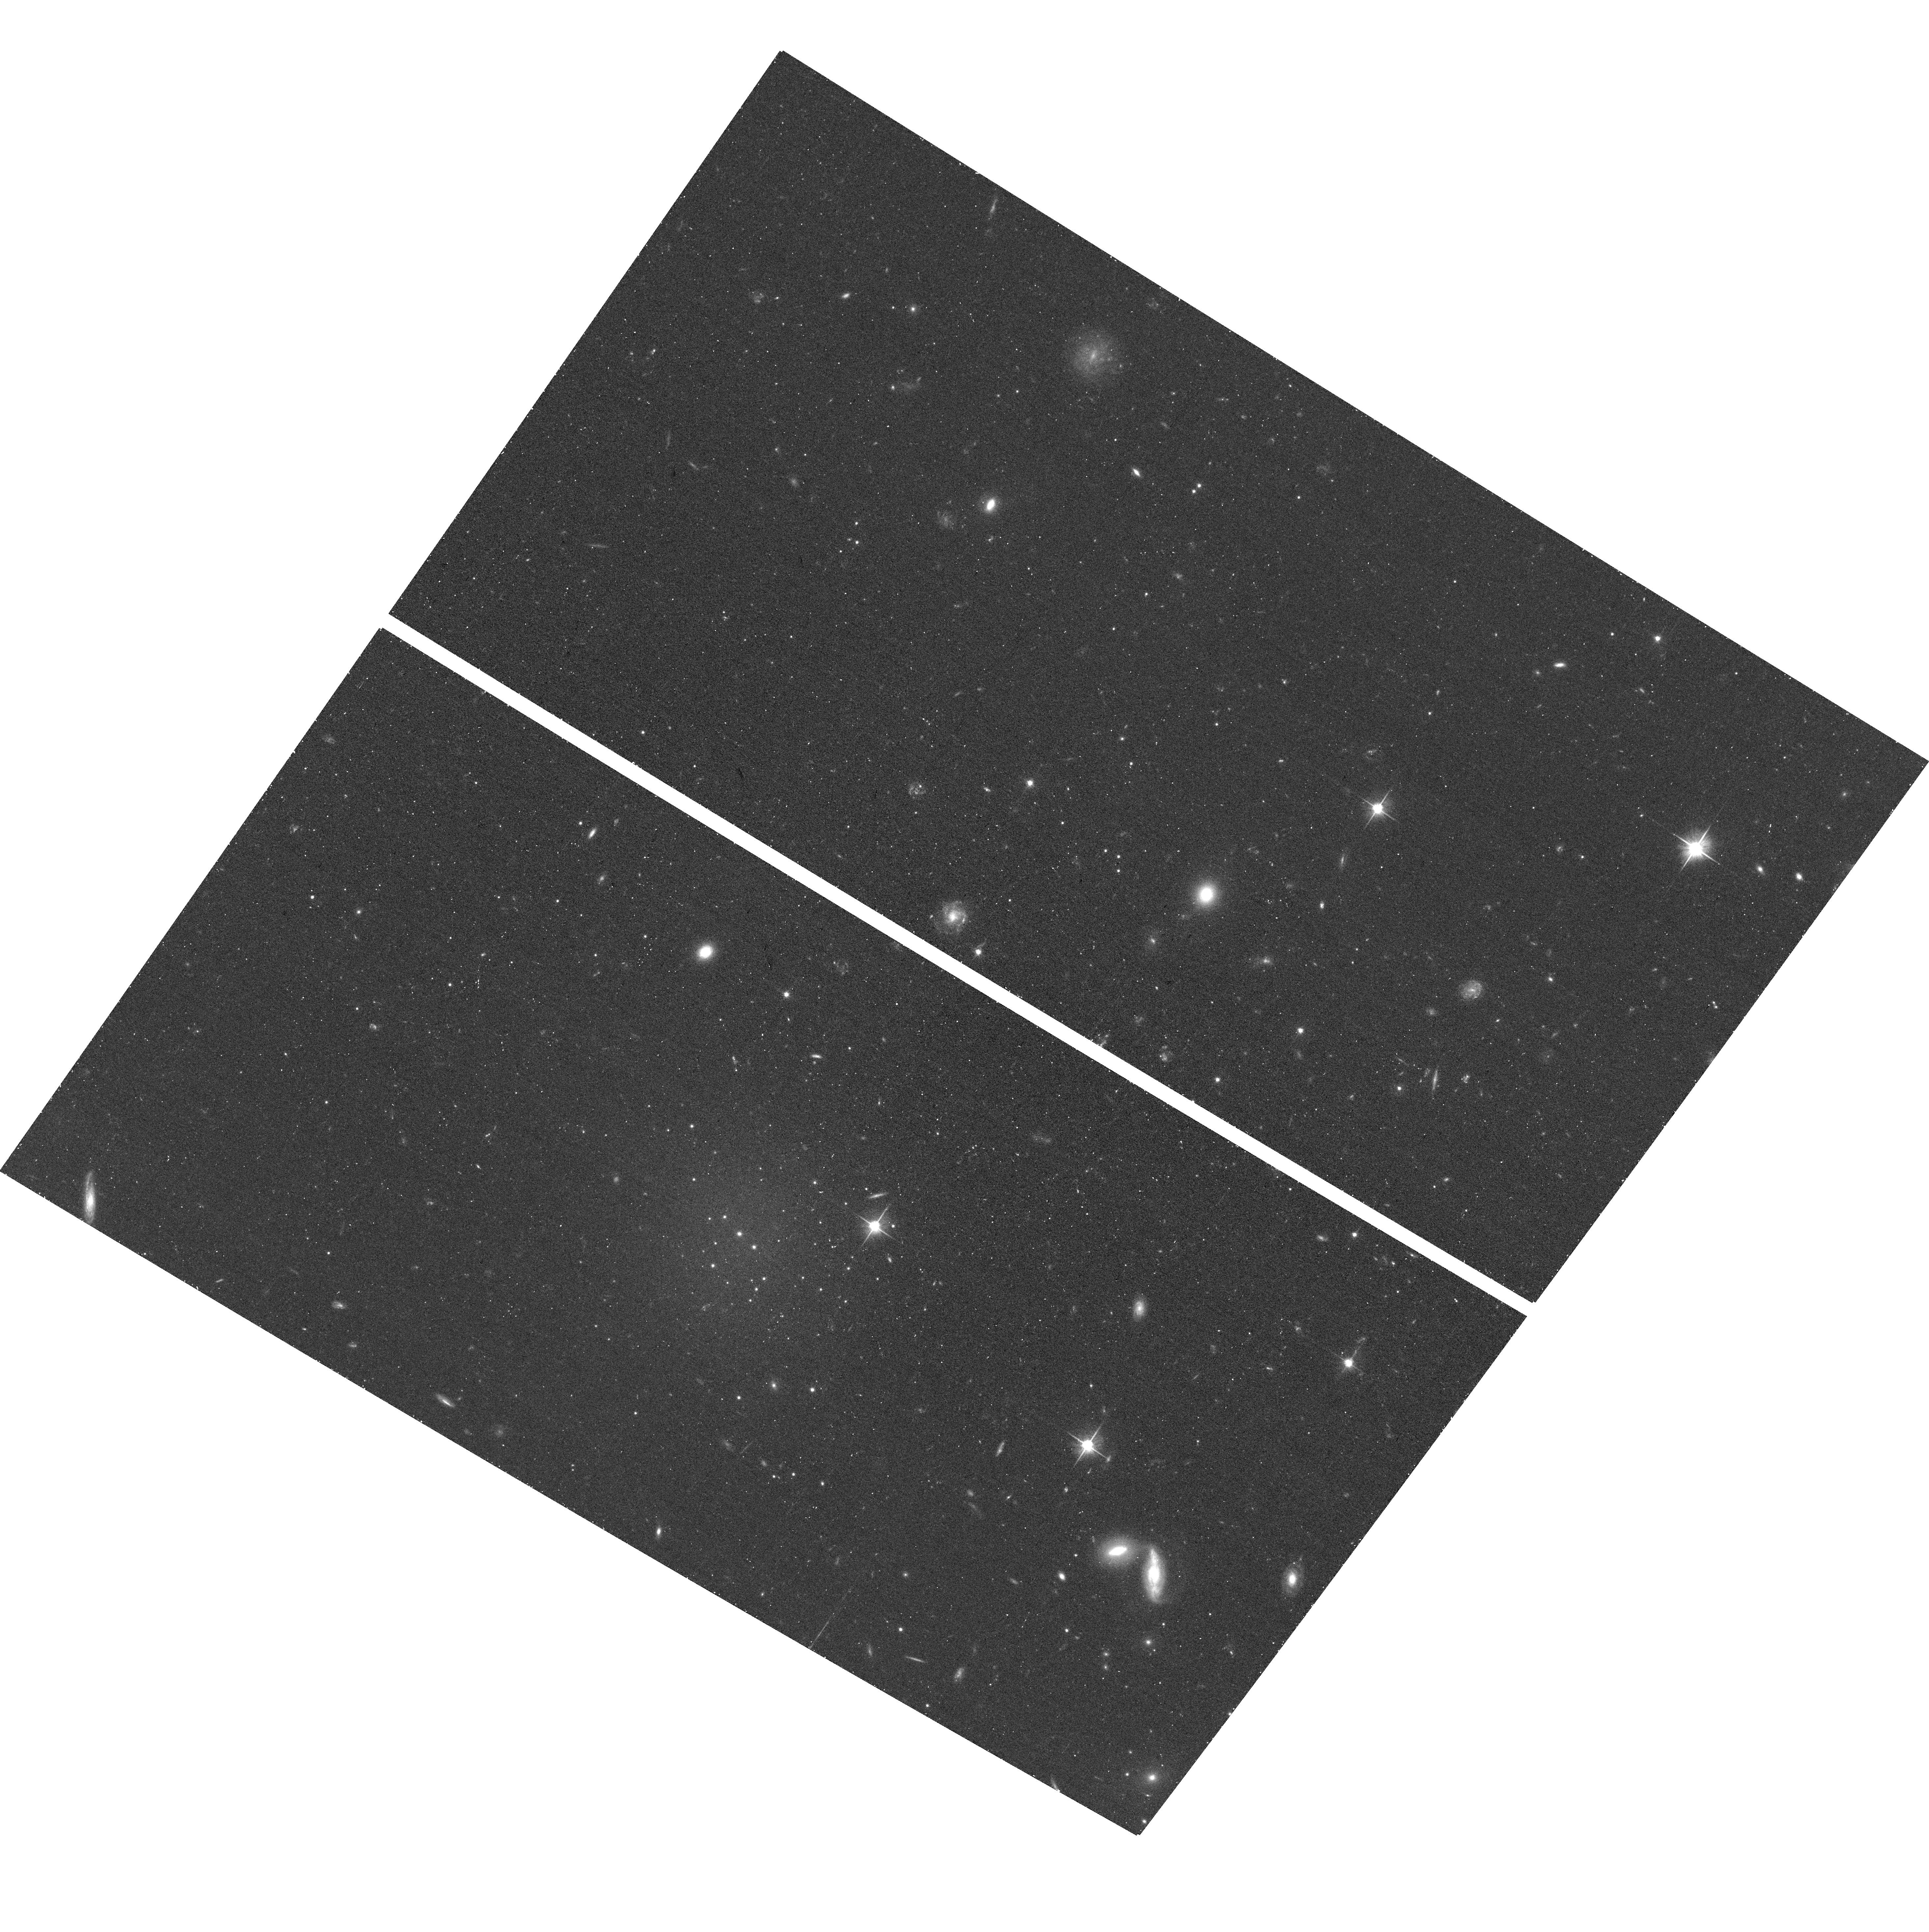
Target: MATLAS2019
Instrument: ACS/WFC
Filter: F606W
Exposure: 17 min
Observation ID: hst_16082_01_acs_wfc_f606w_je8w01

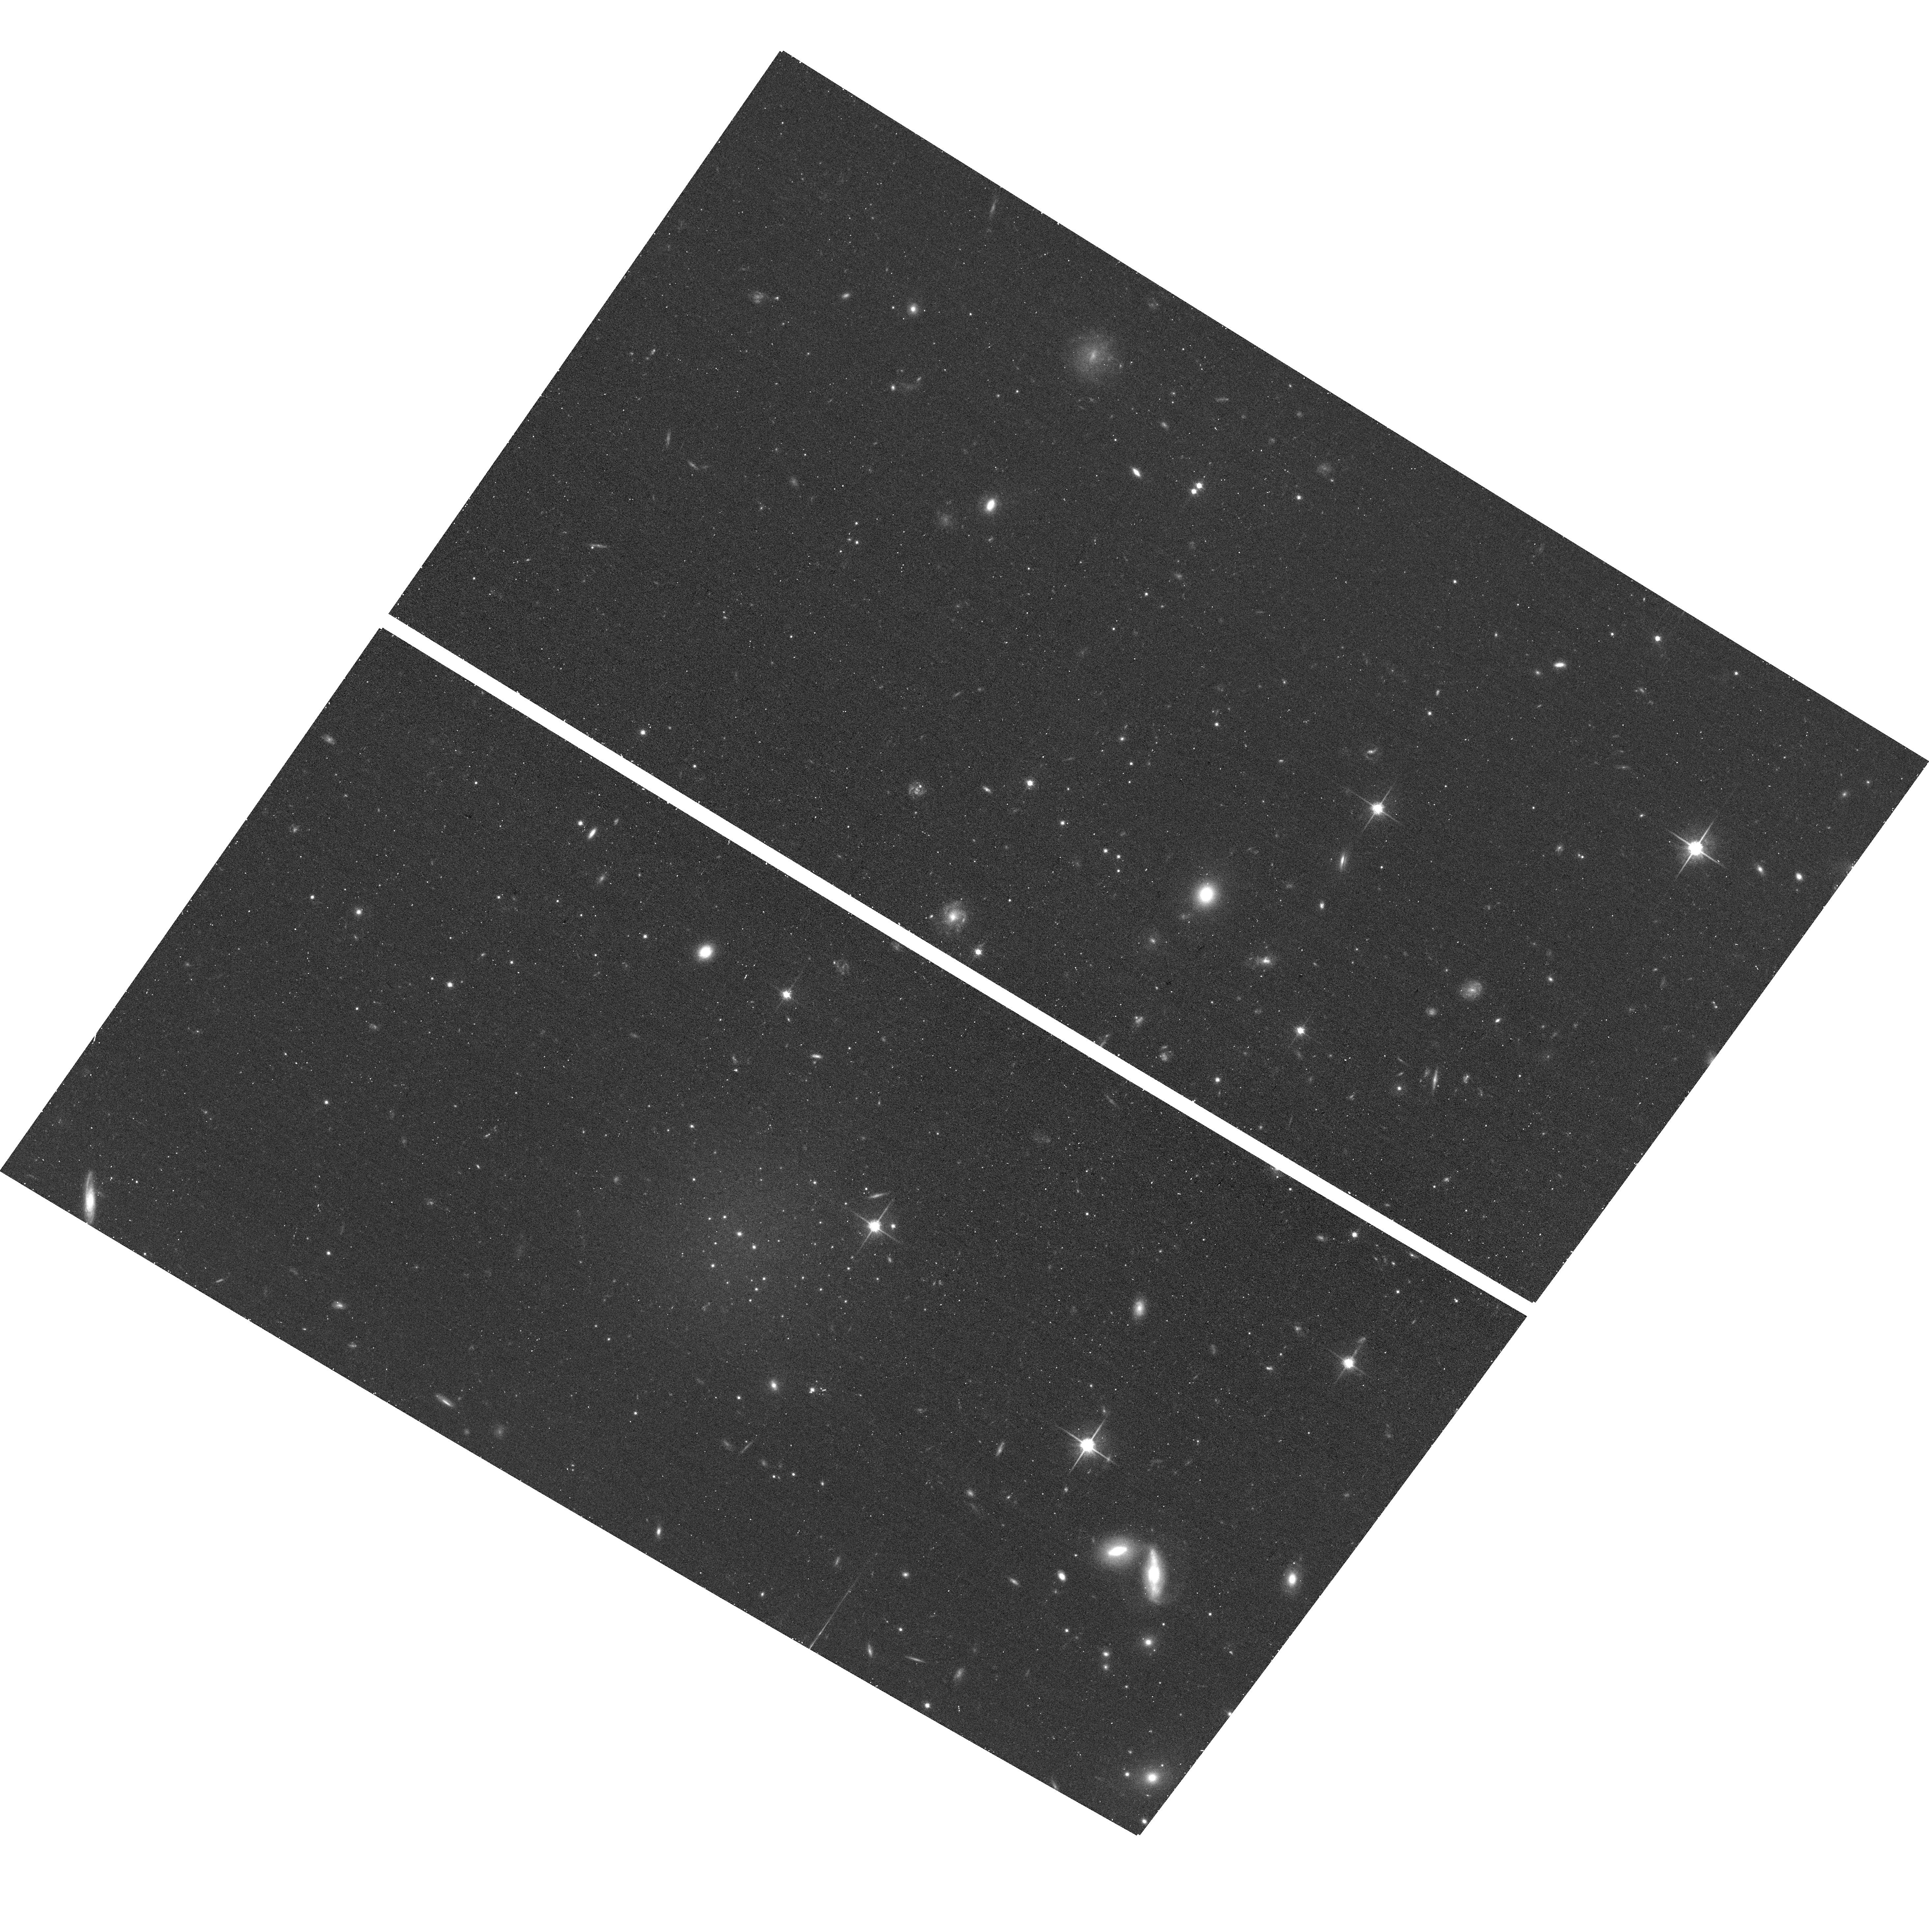
Target: MATLAS2019
Instrument: ACS/WFC
Filter: F814W
Exposure: 17 min
Observation ID: hst_16082_01_acs_wfc_f814w_je8w01

A new enigmatic population of over-luminous globular clusters in an ultra-diffuse galaxy (PI: Mueller, Oliver)

As part of a systematic survey with MegaCam/CFHT, we have identified an ultra-diffuse galaxy (UDG) with an excess of globular cluster (GC) candidates in the galaxy grop NGC 5846, dubbed MATLAS-2019. A large fraction of the GCs have been confirmed with follow-up MUSE spectroscopy, all of which are over-luminous with a luminosity one magnitude brighter than what is expected from the GC luminosity function. Many of the properties of MATLAS-2019 - e.g., the number of GCs, the brightness of the GC population, and an apparent lack of dark matter - are similar to the heavily discussed UDGs NGC1052-DF2 and NGC1052-DF4. The controversial nature of these two galaxies is due, in part, to uncertainties in their distances and the fact that they reside in the same field; the confirmation of a similar object in an independent group with an unambiguous distance will bring much desired and needed additional data to the discussion. We propose follow-up of MATLAS-2019 with HST, employing two-band ACS imaging to trace the full population of GCs three magnitudes below the peak of the GC luminosity function. The HST observation, combining depth, color-information, and its superior image quality, will give us an accurate estimate of the total number of GCs. With that we can test whether the UDG hosts an exceptionally large number of GCs, but with a regular GC function, or it contains a population consisting of only over-luminous GCs. Both cases pose a conundrum for our understanding of GC and galaxy formation.